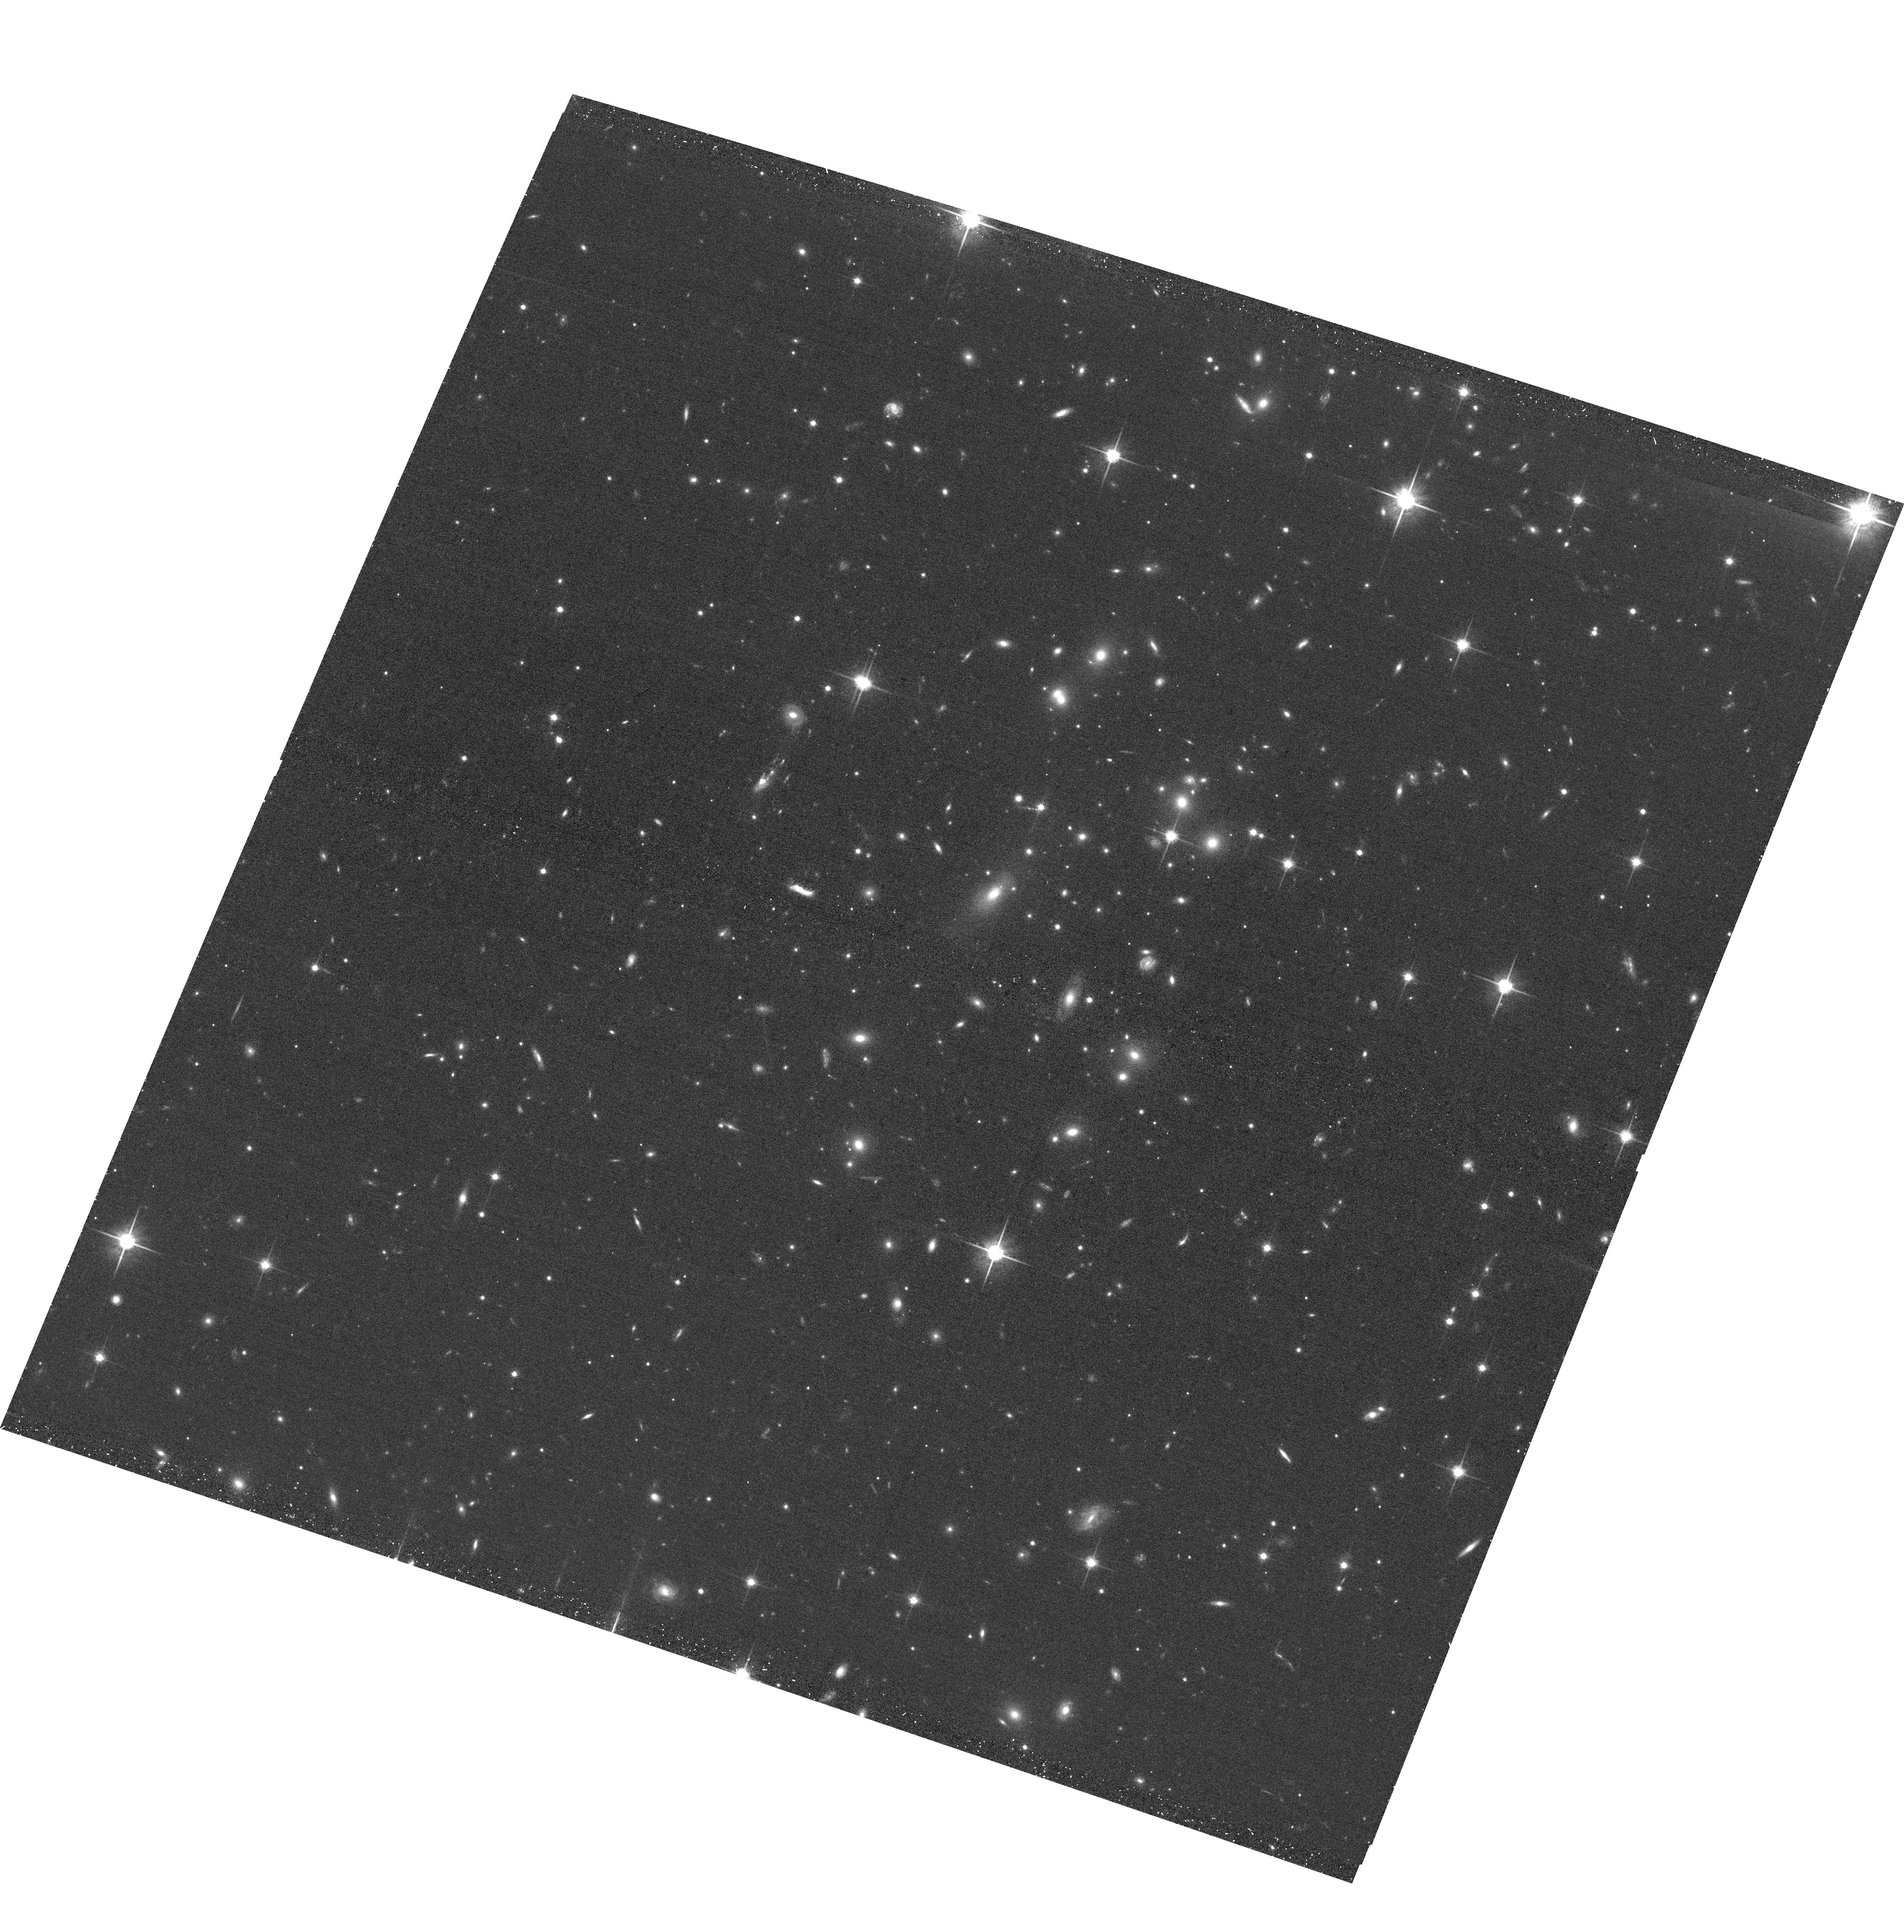
Target: EMACSJ1757.5+3045
Instrument: ACS/WFC
Filter: F814W
Exposure: 20 min
Observation ID: hst_15132_95_acs_wfc_f814w_jdkl95

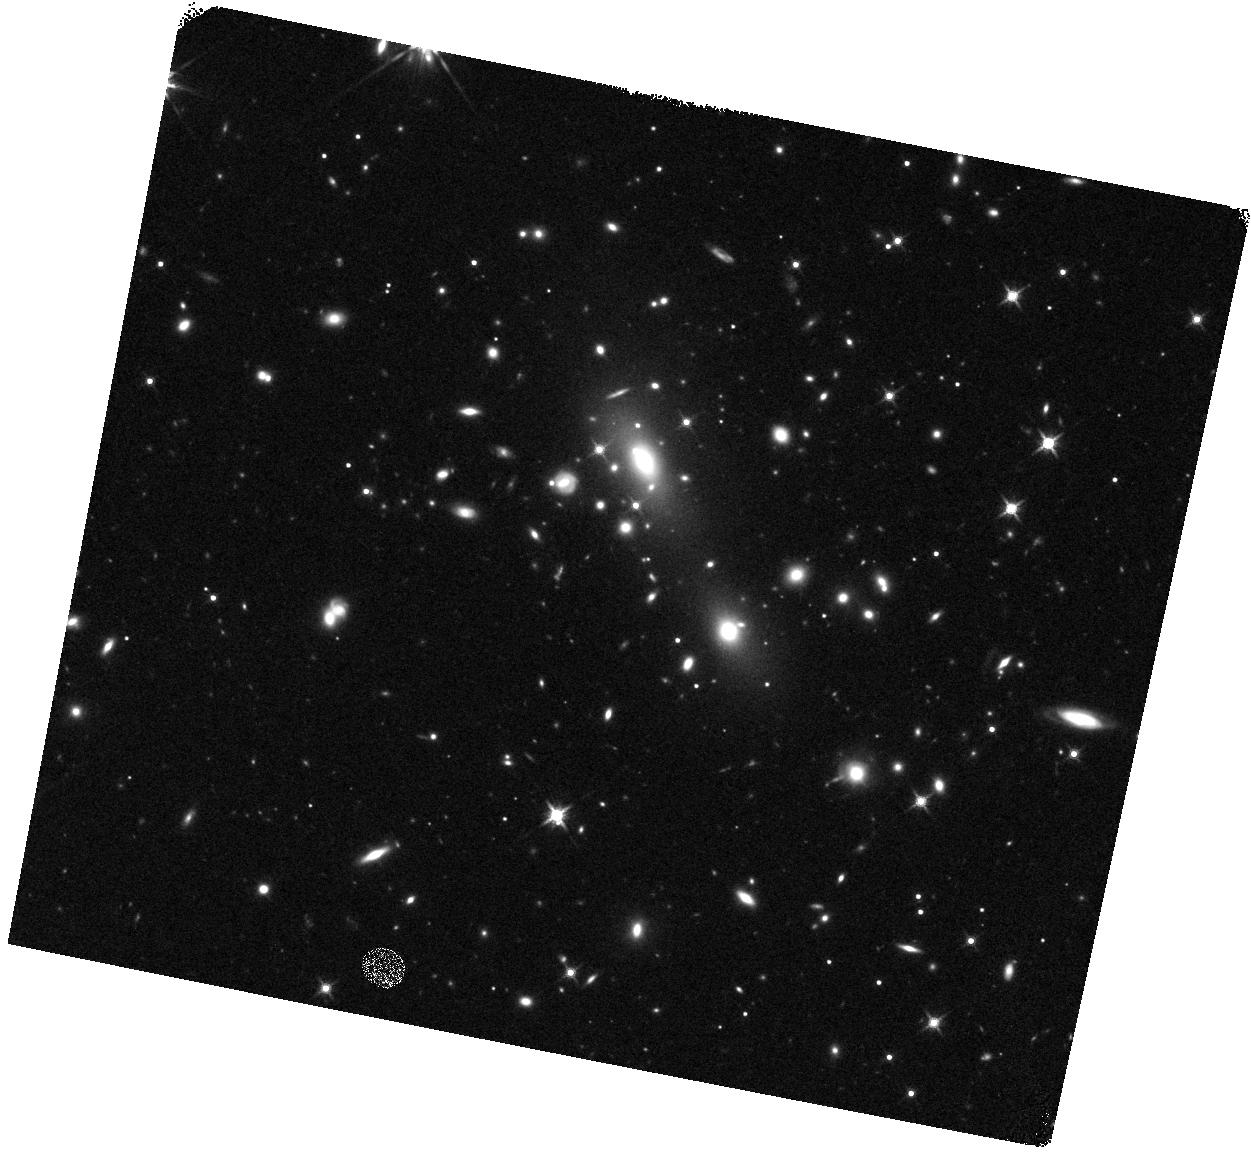
Target: EMACSJ1621.2-0231
Instrument: WFC3/IR
Filter: F140W
Exposure: 12 min
Observation ID: hst_15132_1n_wfc3_ir_f140w_idkl1n

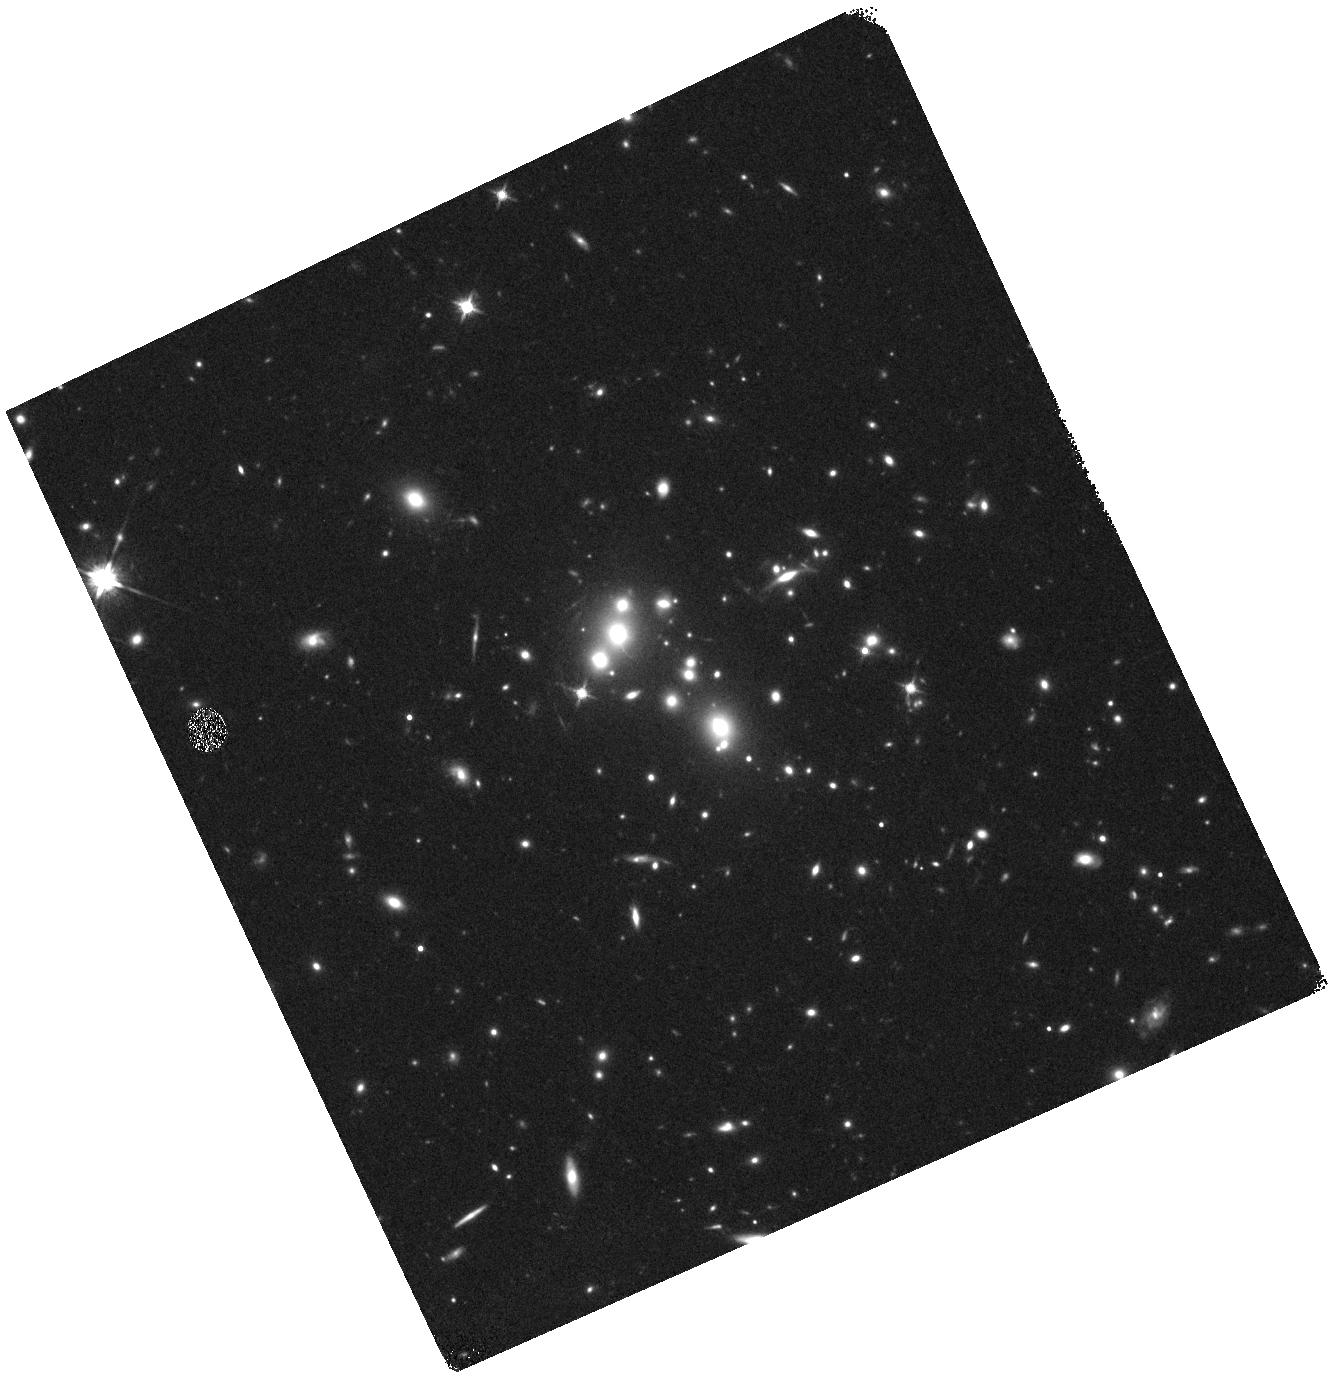
Target: EMACSJ0031.2+1907
Instrument: WFC3/IR
Filter: F140W
Exposure: 12 min
Observation ID: hst_15132_0h_wfc3_ir_f140w_idkl0h

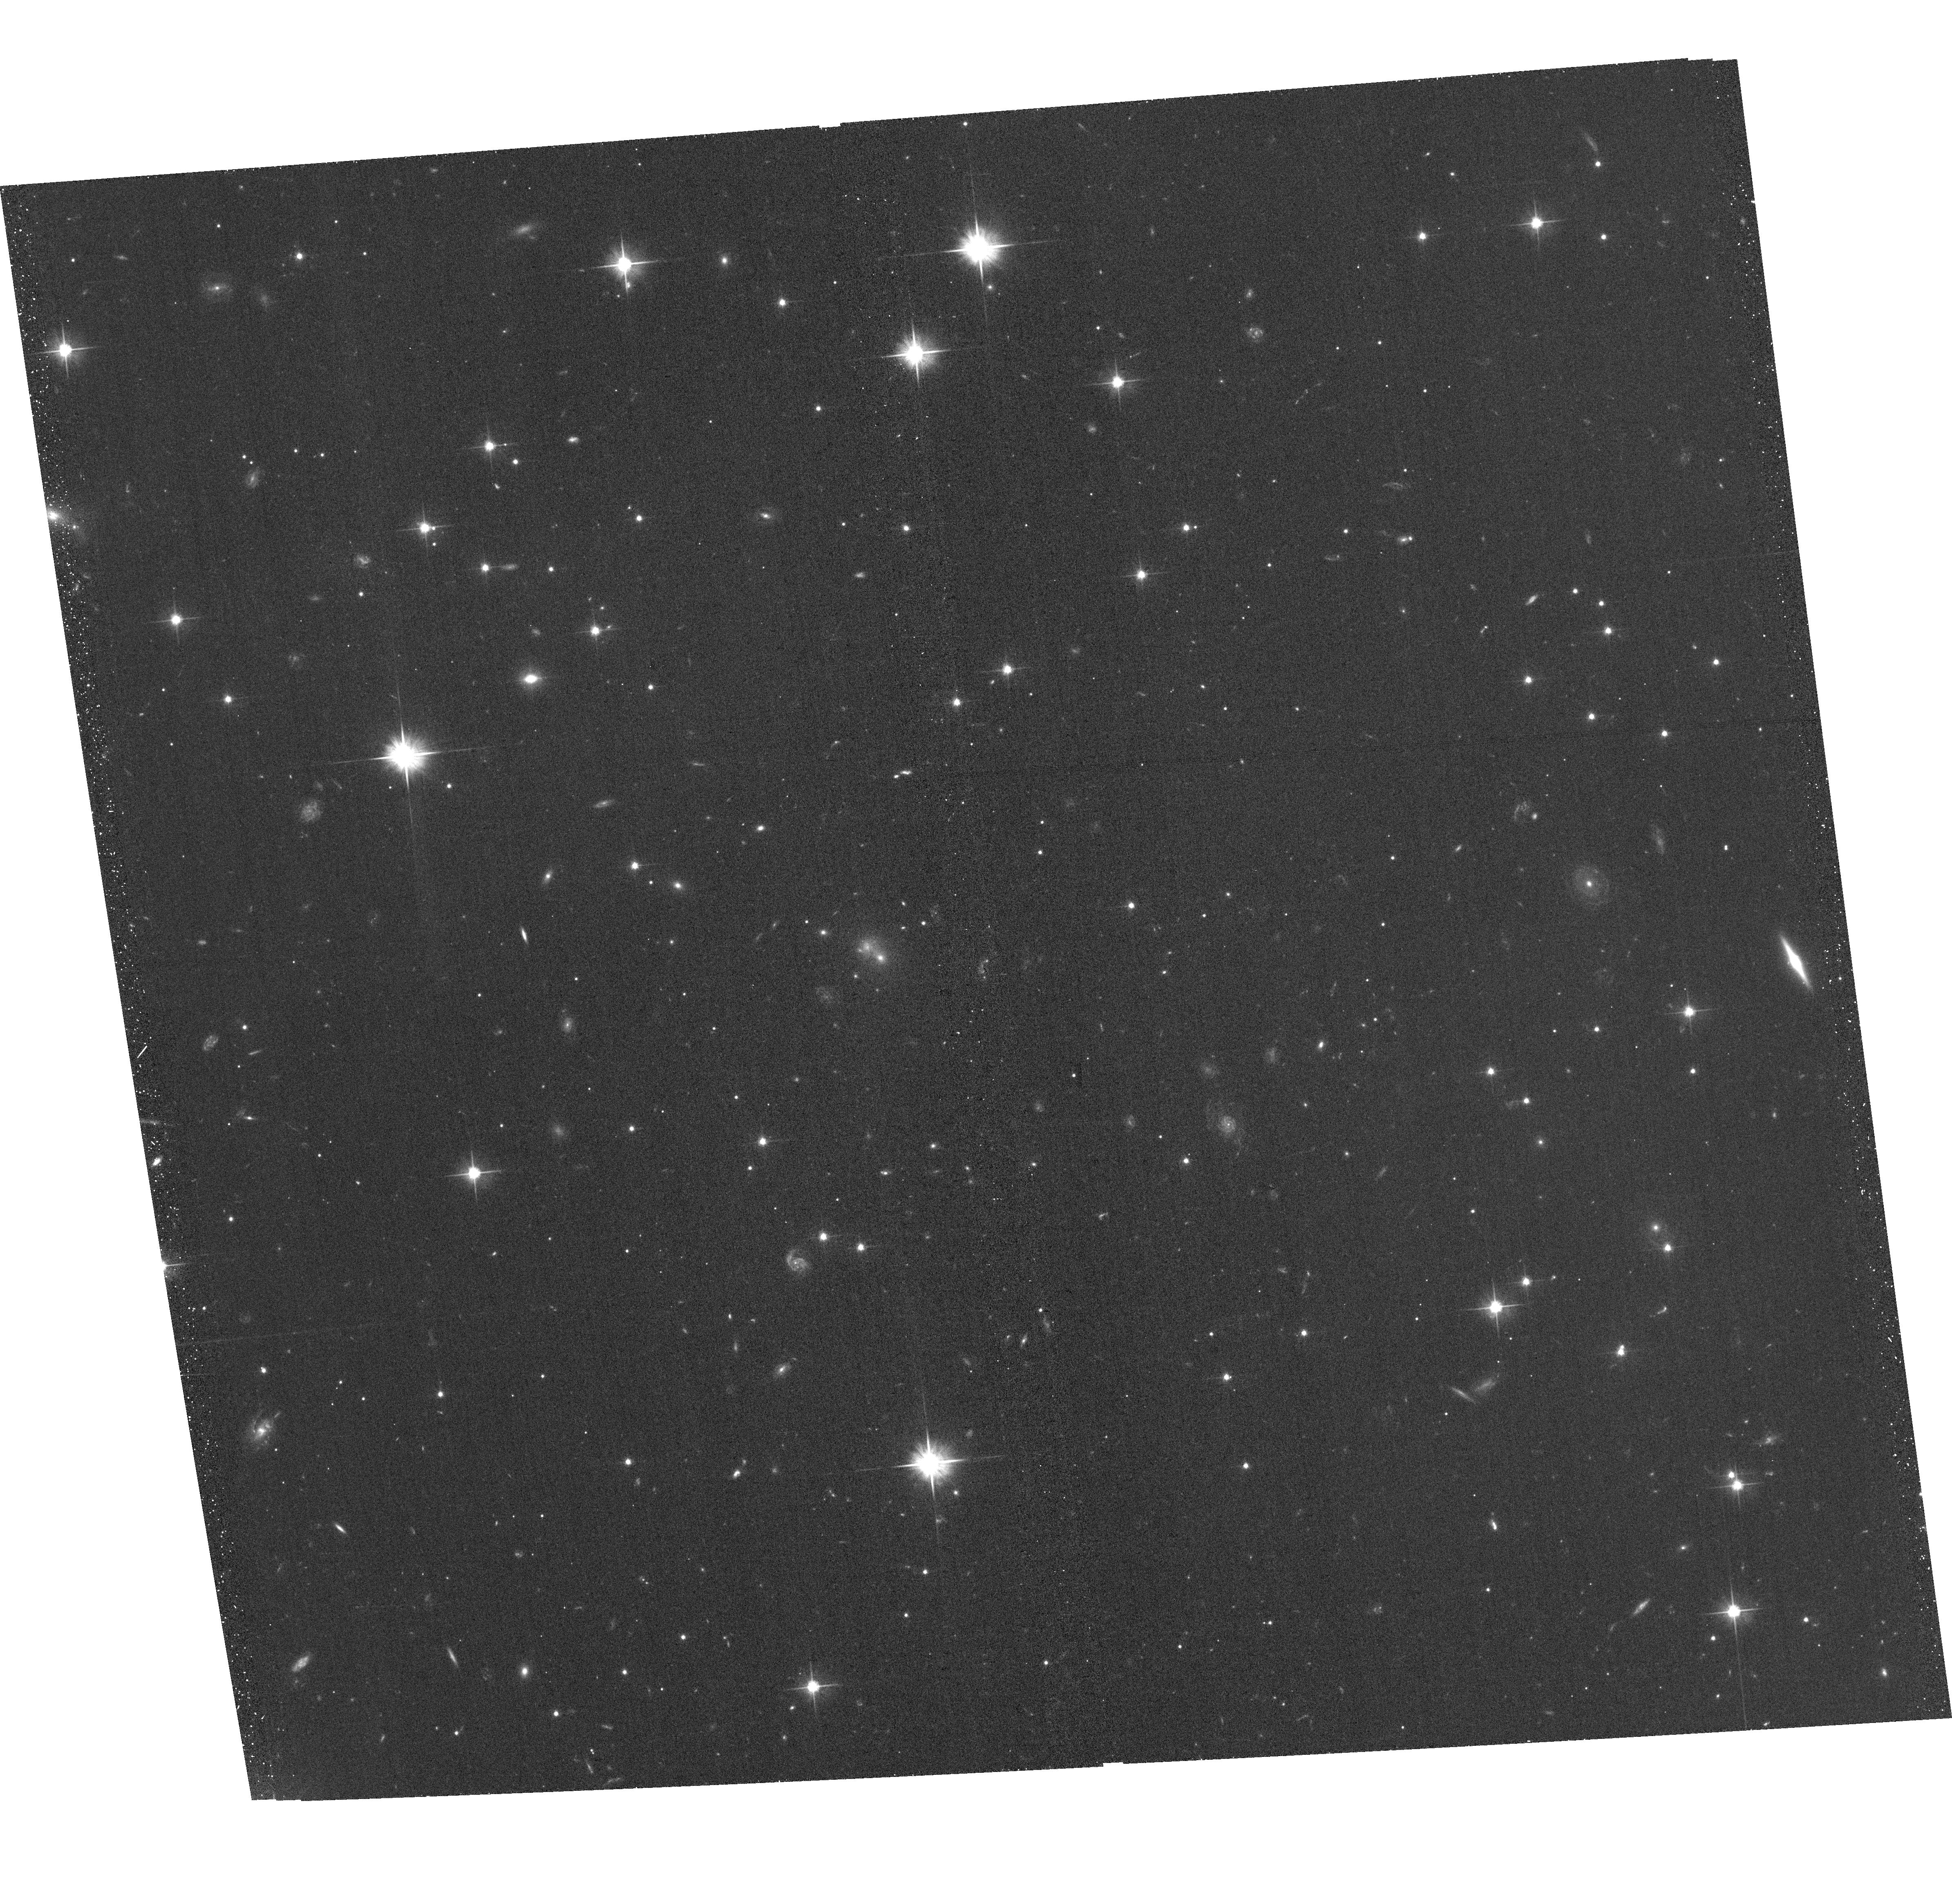
Target: EMACSJ2100.4+0724
Instrument: ACS/WFC
Filter: F606W
Exposure: 20 min
Observation ID: hst_15132_47_acs_wfc_f606w_jdkl47

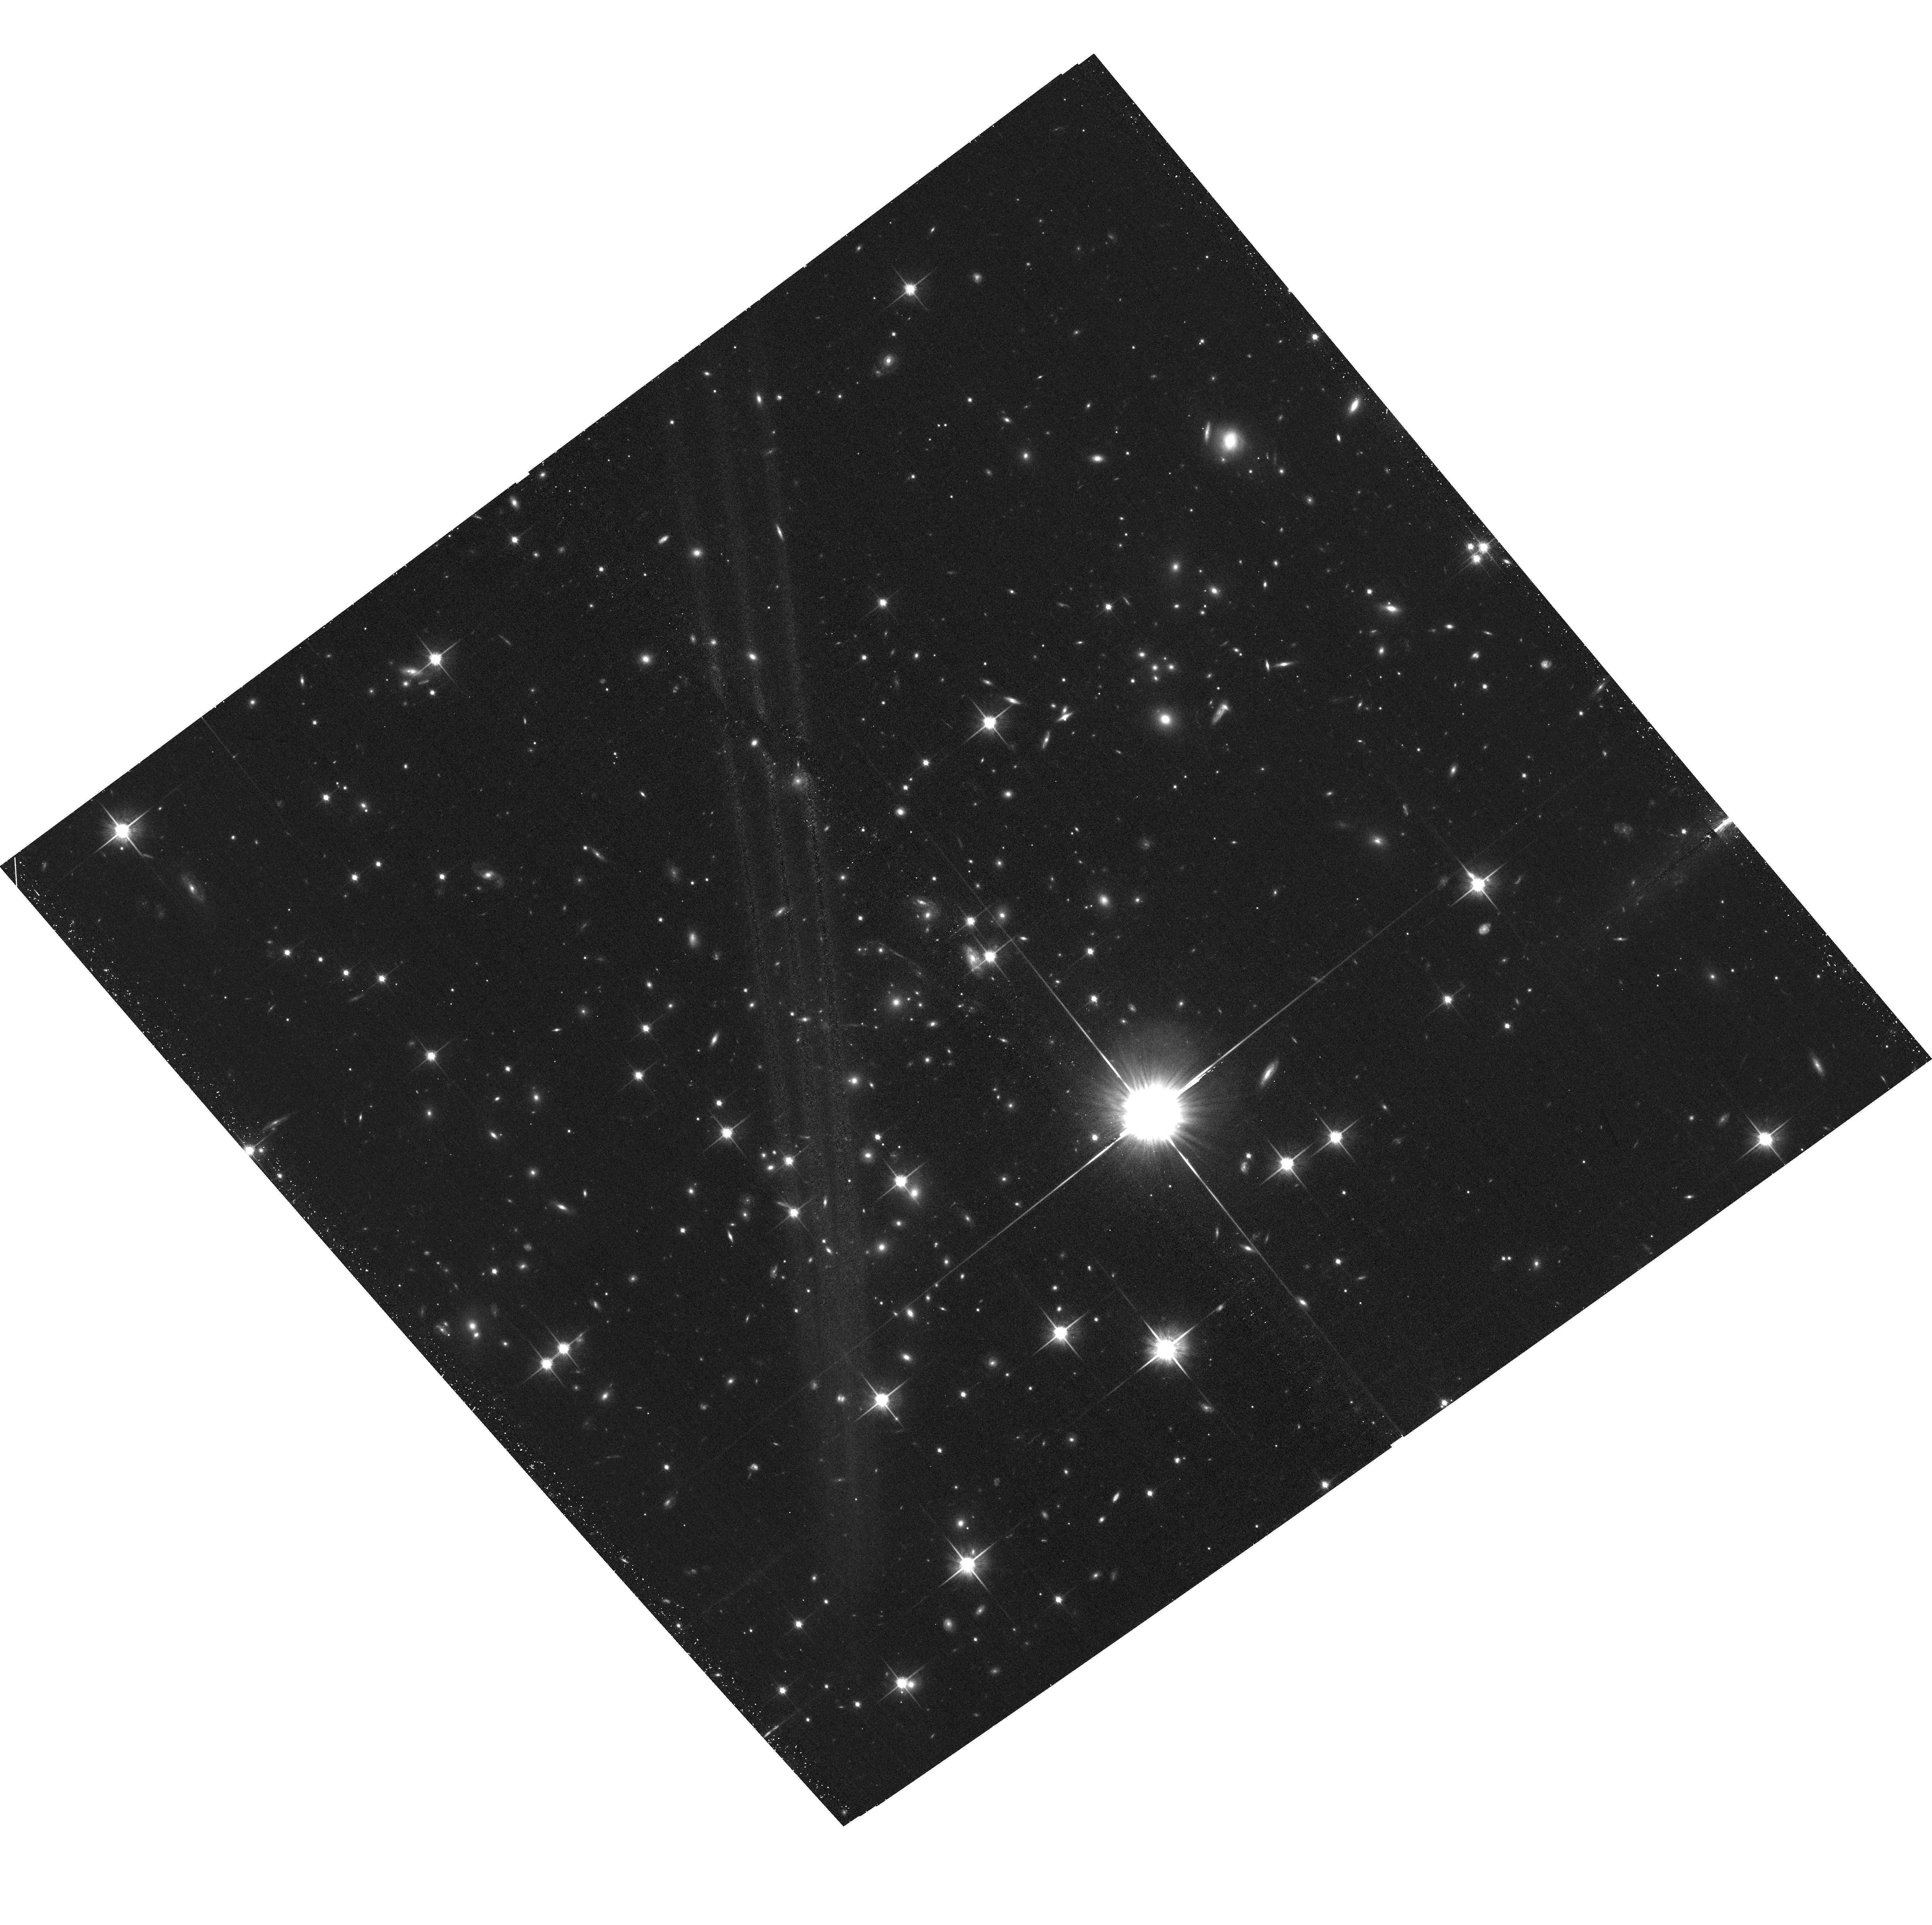
Target: EMACSJ1852.0+4900
Instrument: ACS/WFC
Filter: F814W
Exposure: 20 min
Observation ID: hst_15132_96_acs_wfc_f814w_jdkl96

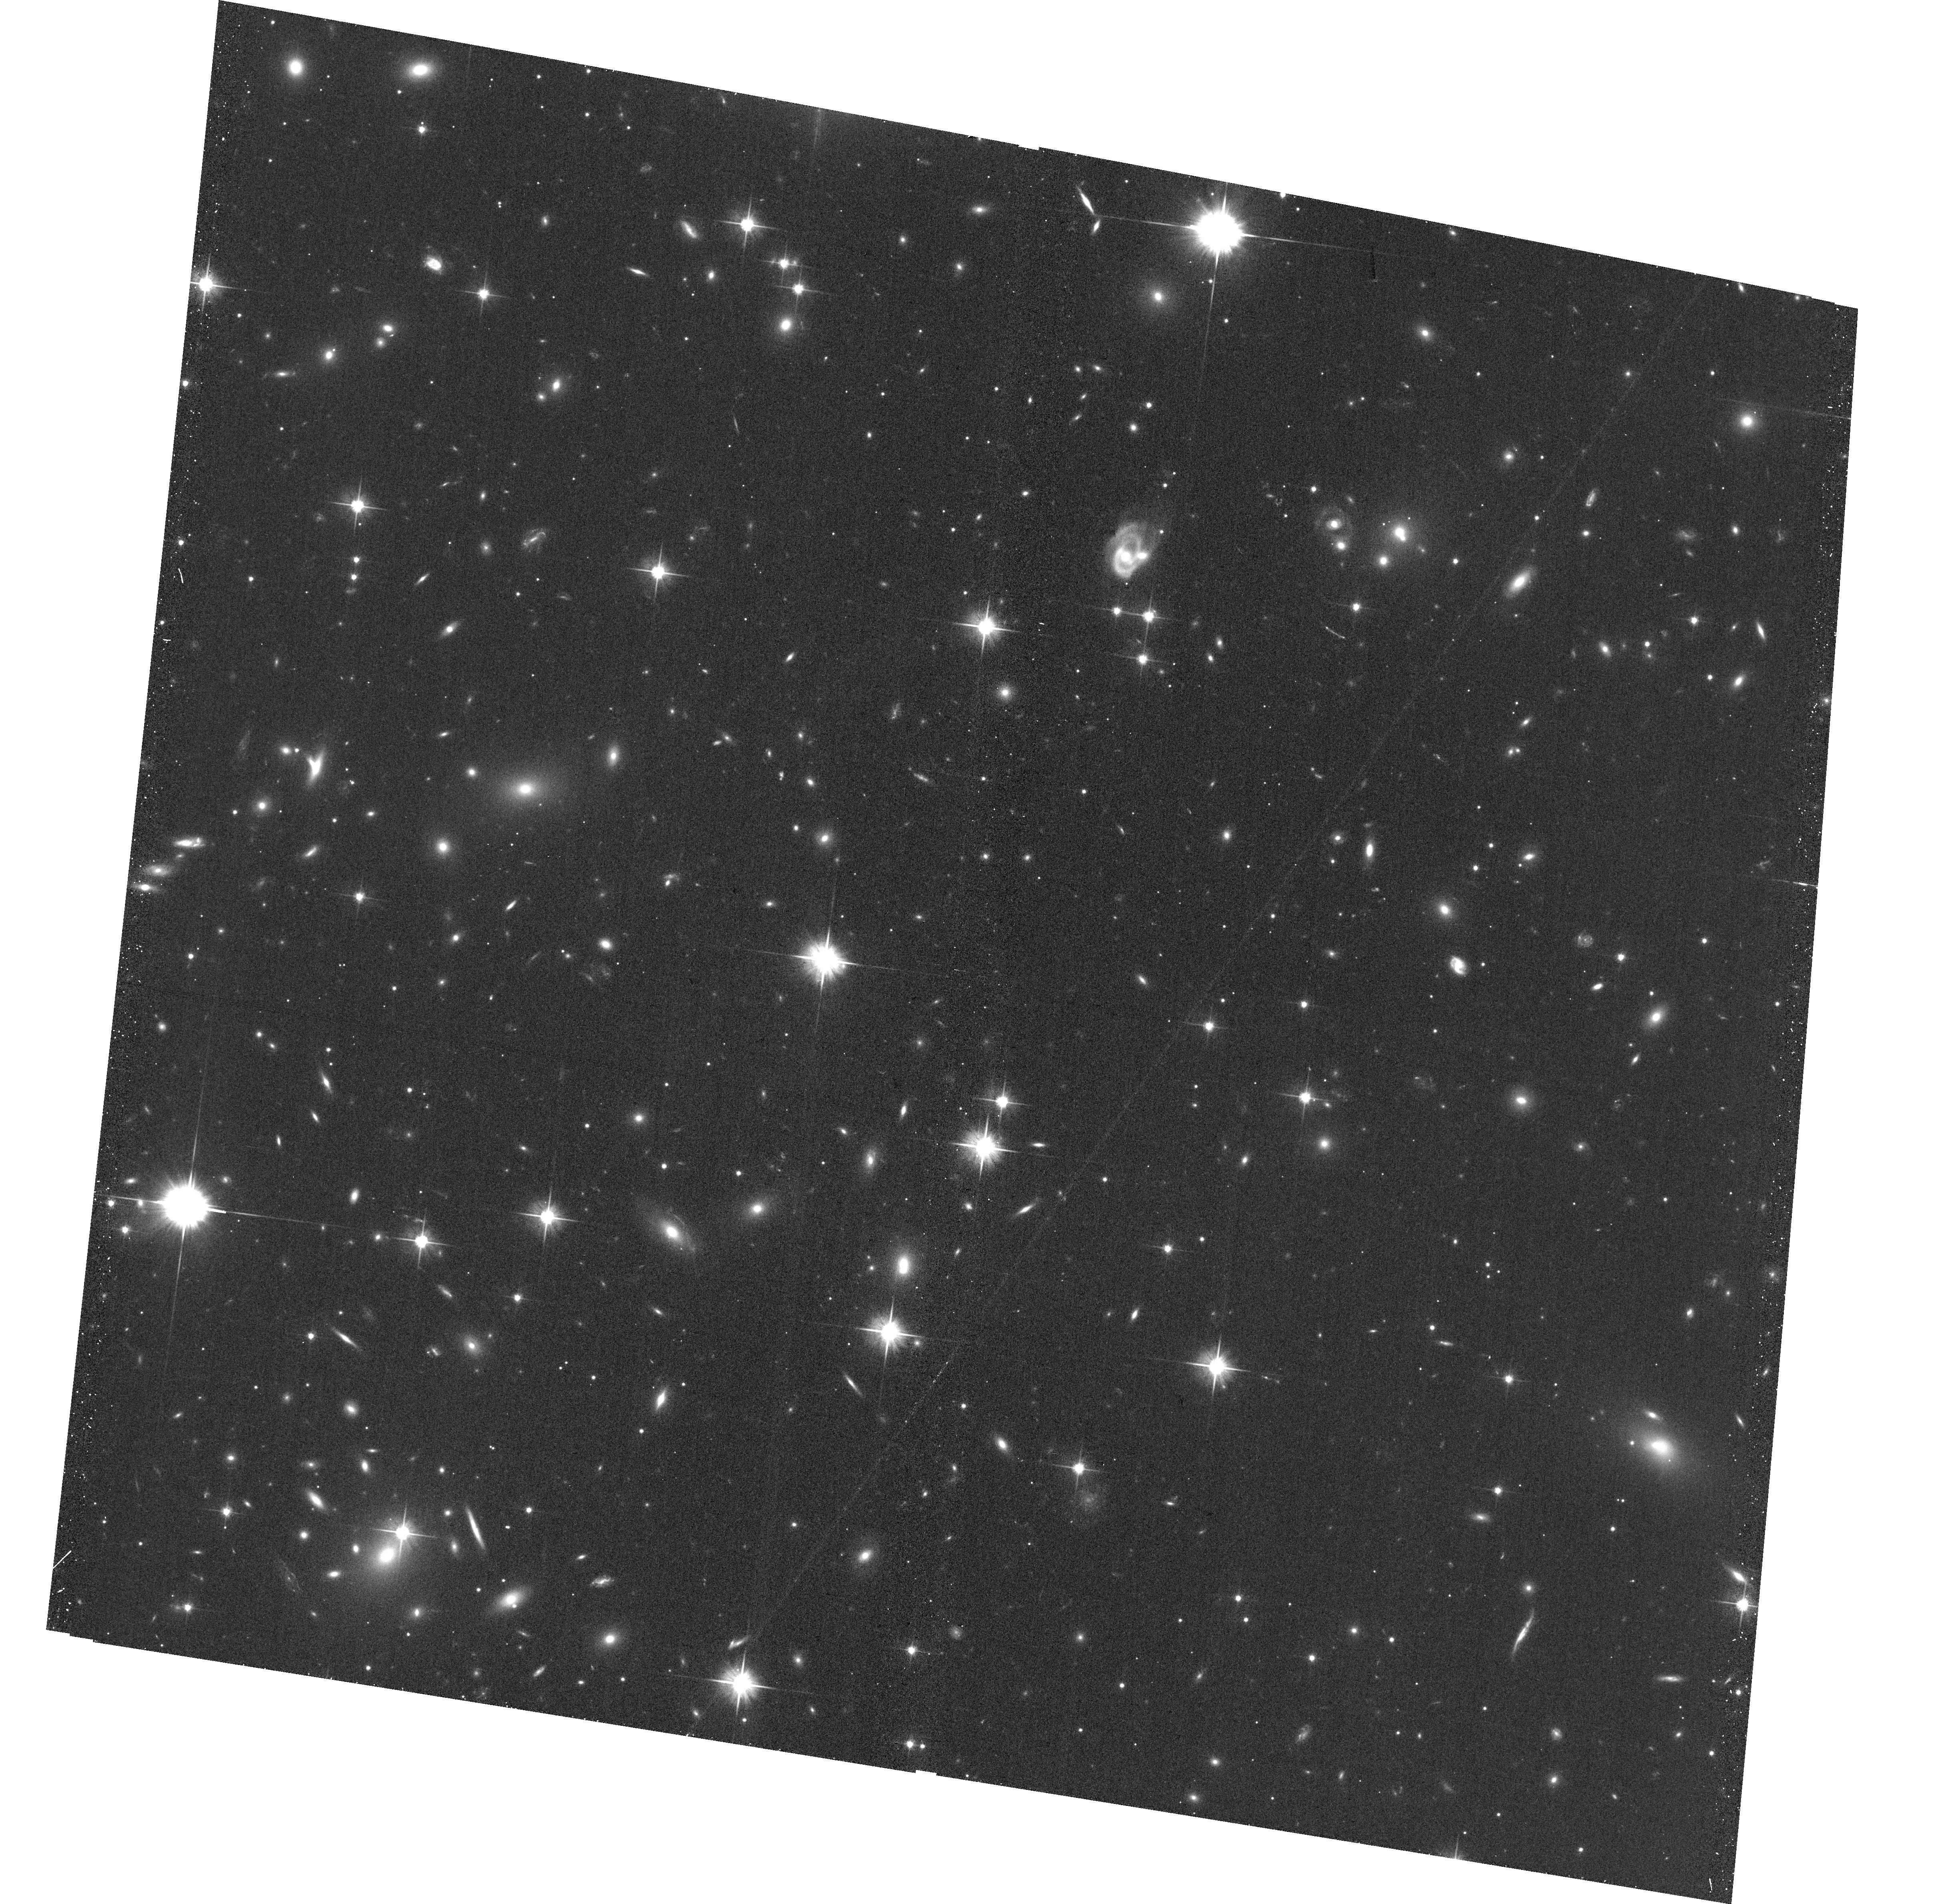
Target: MACSJ2003.4-2322
Instrument: ACS/WFC
Filter: F606W
Exposure: 20 min
Observation ID: hst_15132_2a_acs_wfc_f606w_jdkl2a

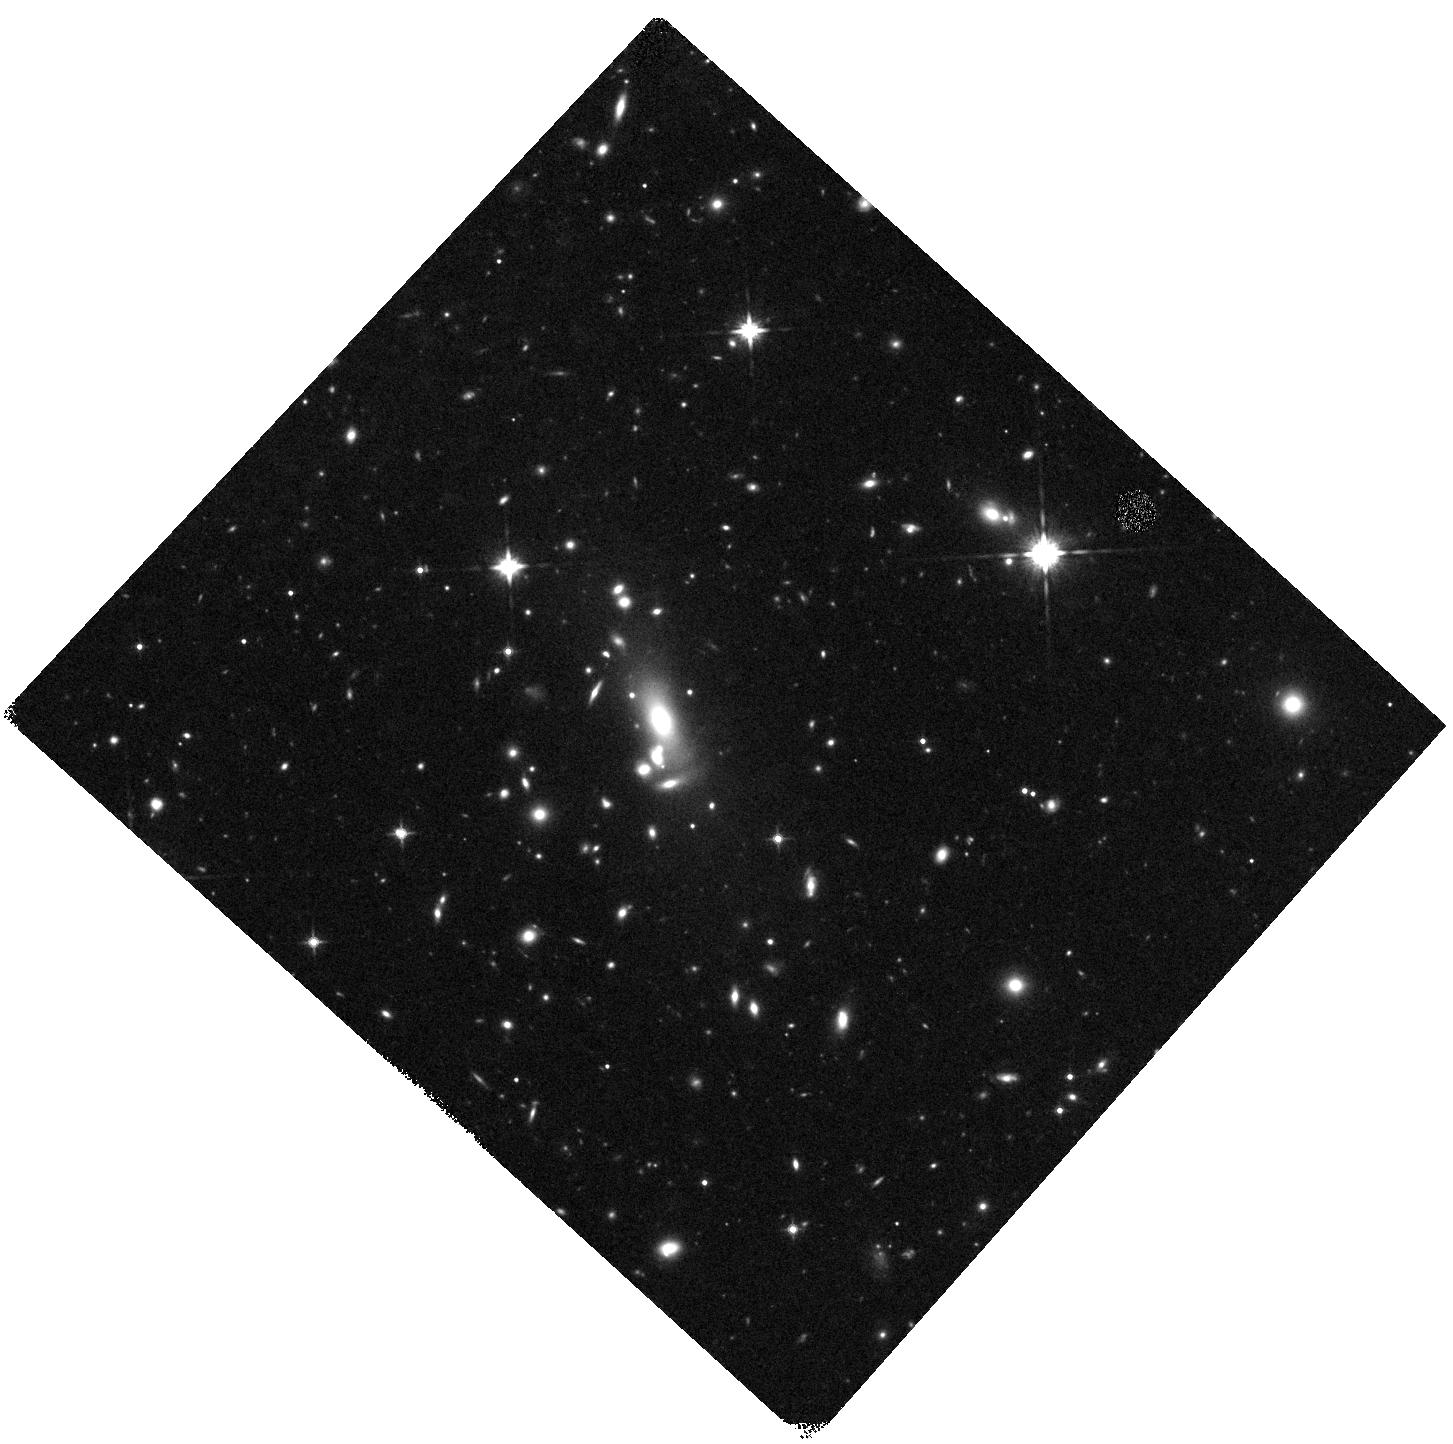
Target: EMACSJ1523.1+1329
Instrument: WFC3/IR
Filter: F140W
Exposure: 12 min
Observation ID: hst_15132_1l_wfc3_ir_f140w_idkl1l

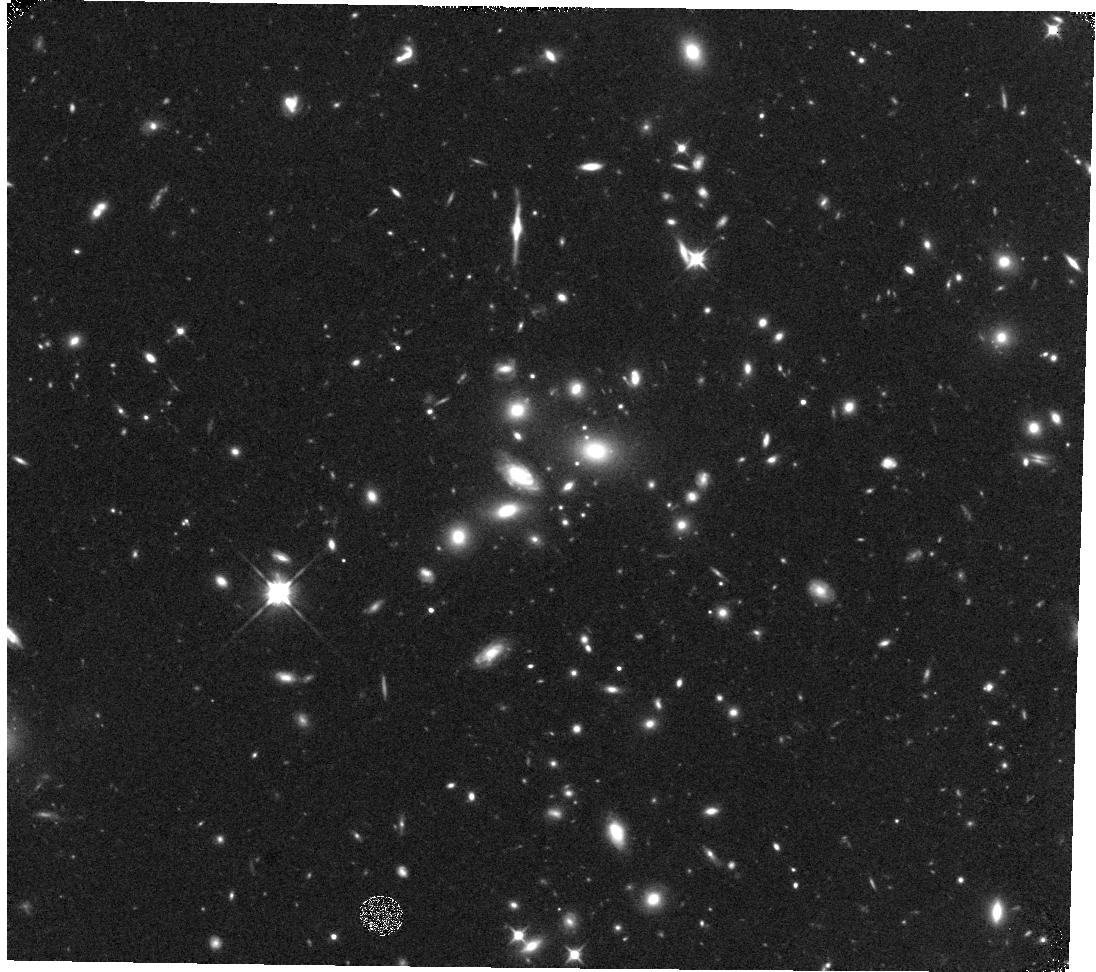
Target: EMACSJ0742.9+5001
Instrument: WFC3/IR
Filter: F110W
Exposure: 12 min
Observation ID: hst_15132_0r_wfc3_ir_f110w_idkl0r

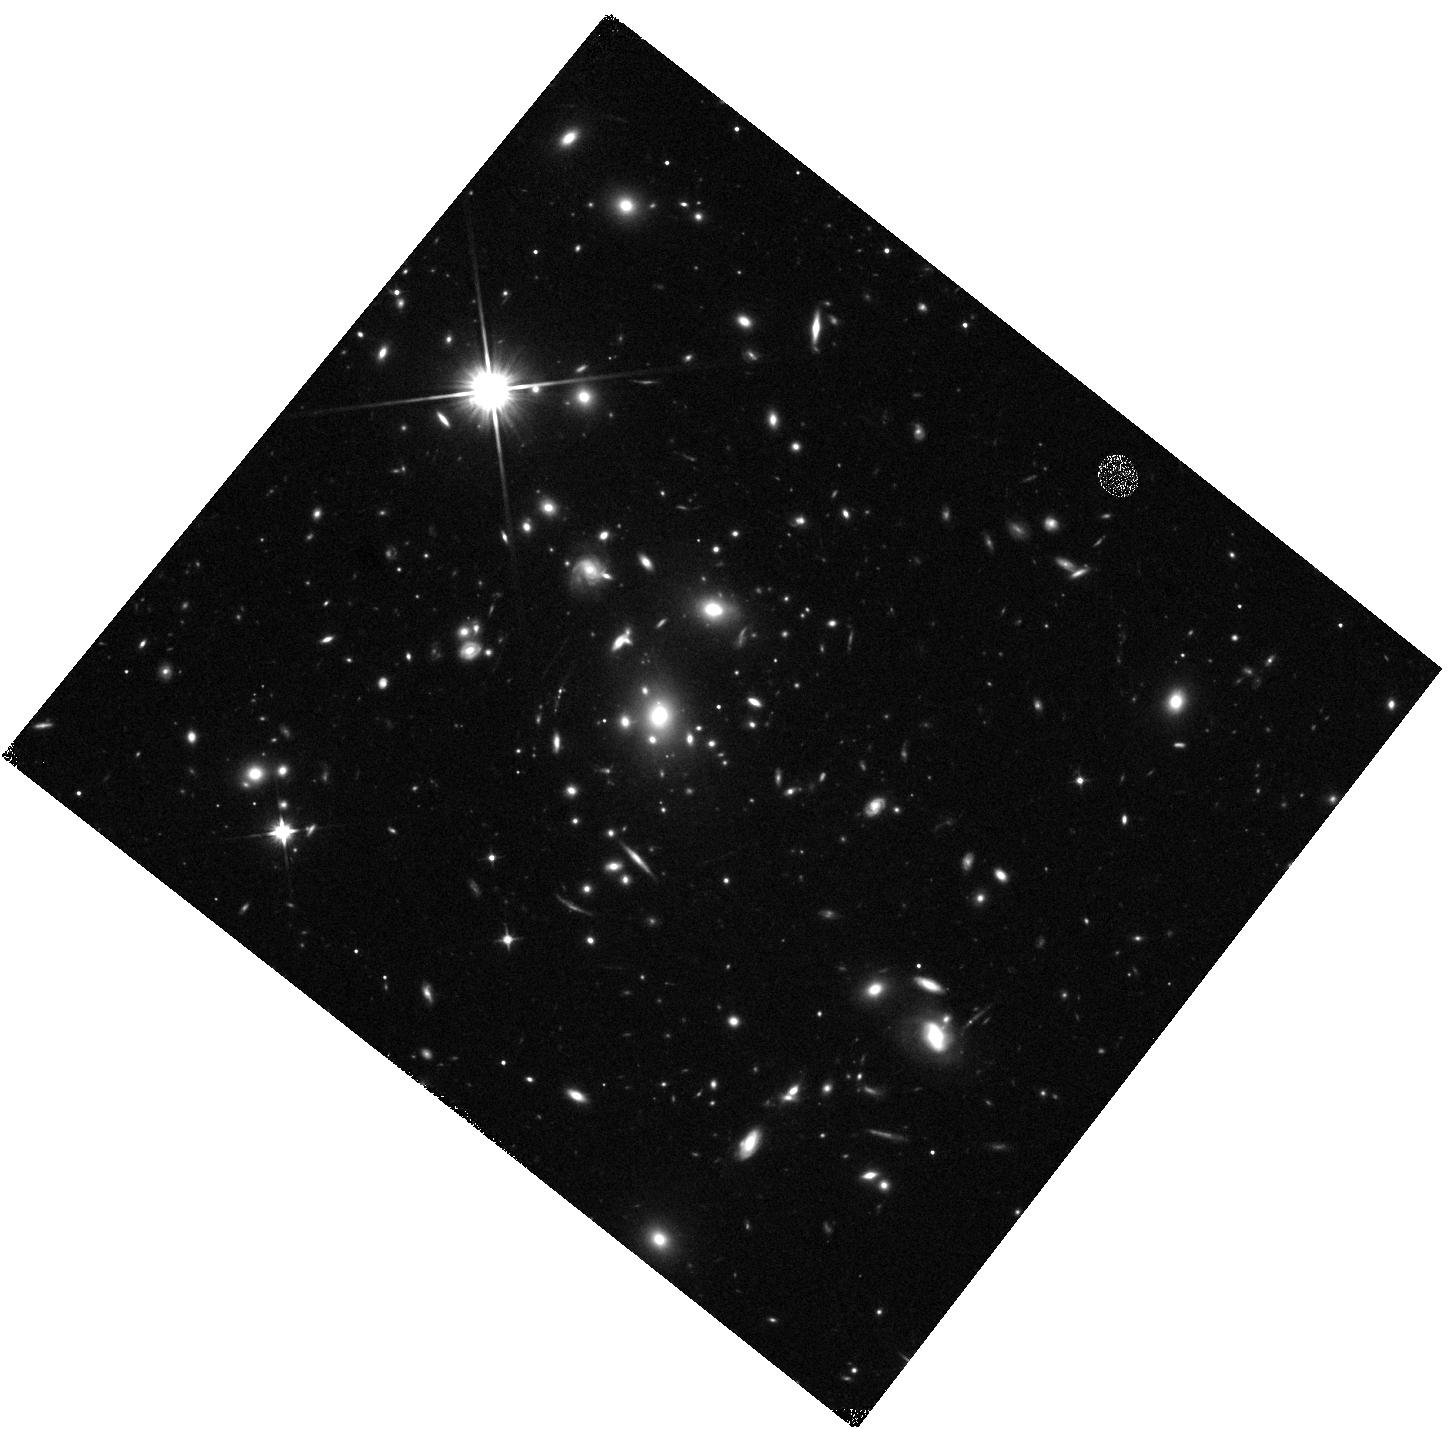
Target: EMACSJ1443.2+0102
Instrument: WFC3/IR
Filter: F110W
Exposure: 12 min
Observation ID: hst_15132_1k_wfc3_ir_f110w_idkl1k

Beyond MACS: A Snapshot Survey of the Most Massive Clusters of Galaxies at z>0.5 (PI: Ebeling, Harald)

Truly massive galaxy clusters play a pivotal role for a wealth of extragalactic and cosmological research topics, and SNAPshot observations of these systems are ideally suited to identify the most promising cluster targets for further, in-depth study. The power of this approach was demonstrated by ACS/WFC3 SNAPshots of X-ray selected MACS and eMACS clusters at z>0.3 obtained by us in previous Cycles (44 of them in all of F606W, F814W, F110W, and F140W). Based on these data, the CLASH MCT program selected 16 out of 25 of their targets to be MACS clusters. Similarly, all but one of the six most powerful cluster lenses selected for in-depth study by the HST Frontier Fields initiative are MACS detections, and so are 16 of the 29 z>0.3 clusters targeted by the RELICS legacy program. We propose to extend our spectacularly successful SNAPshot survey of the most X-ray luminous distant clusters to a redshift-mass regime that is poorly sampled by any other project. Targeting only extremely massive clusters at z>0.5 from the X-ray selected eMACS sample (median velocity dispersion: 1180 km/s), the proposed program will (a) identify the most powerful gravitational telescopes at yet higher redshift for the next generation of in-depth studies of the distant Universe with HST and JWST, (b) provide constraints on the mass distribution within these extreme systems, (c) help improve our understanding of the physical nature of galaxy-galaxy and galaxy-gas interactions in cluster cores, and (d) unveil Balmer Break Galaxies at z~2 and Lyman-break galaxies at z>6 as F814W dropouts. Acknowledging the broad community interest in our sample we waive our data rights for these observations.